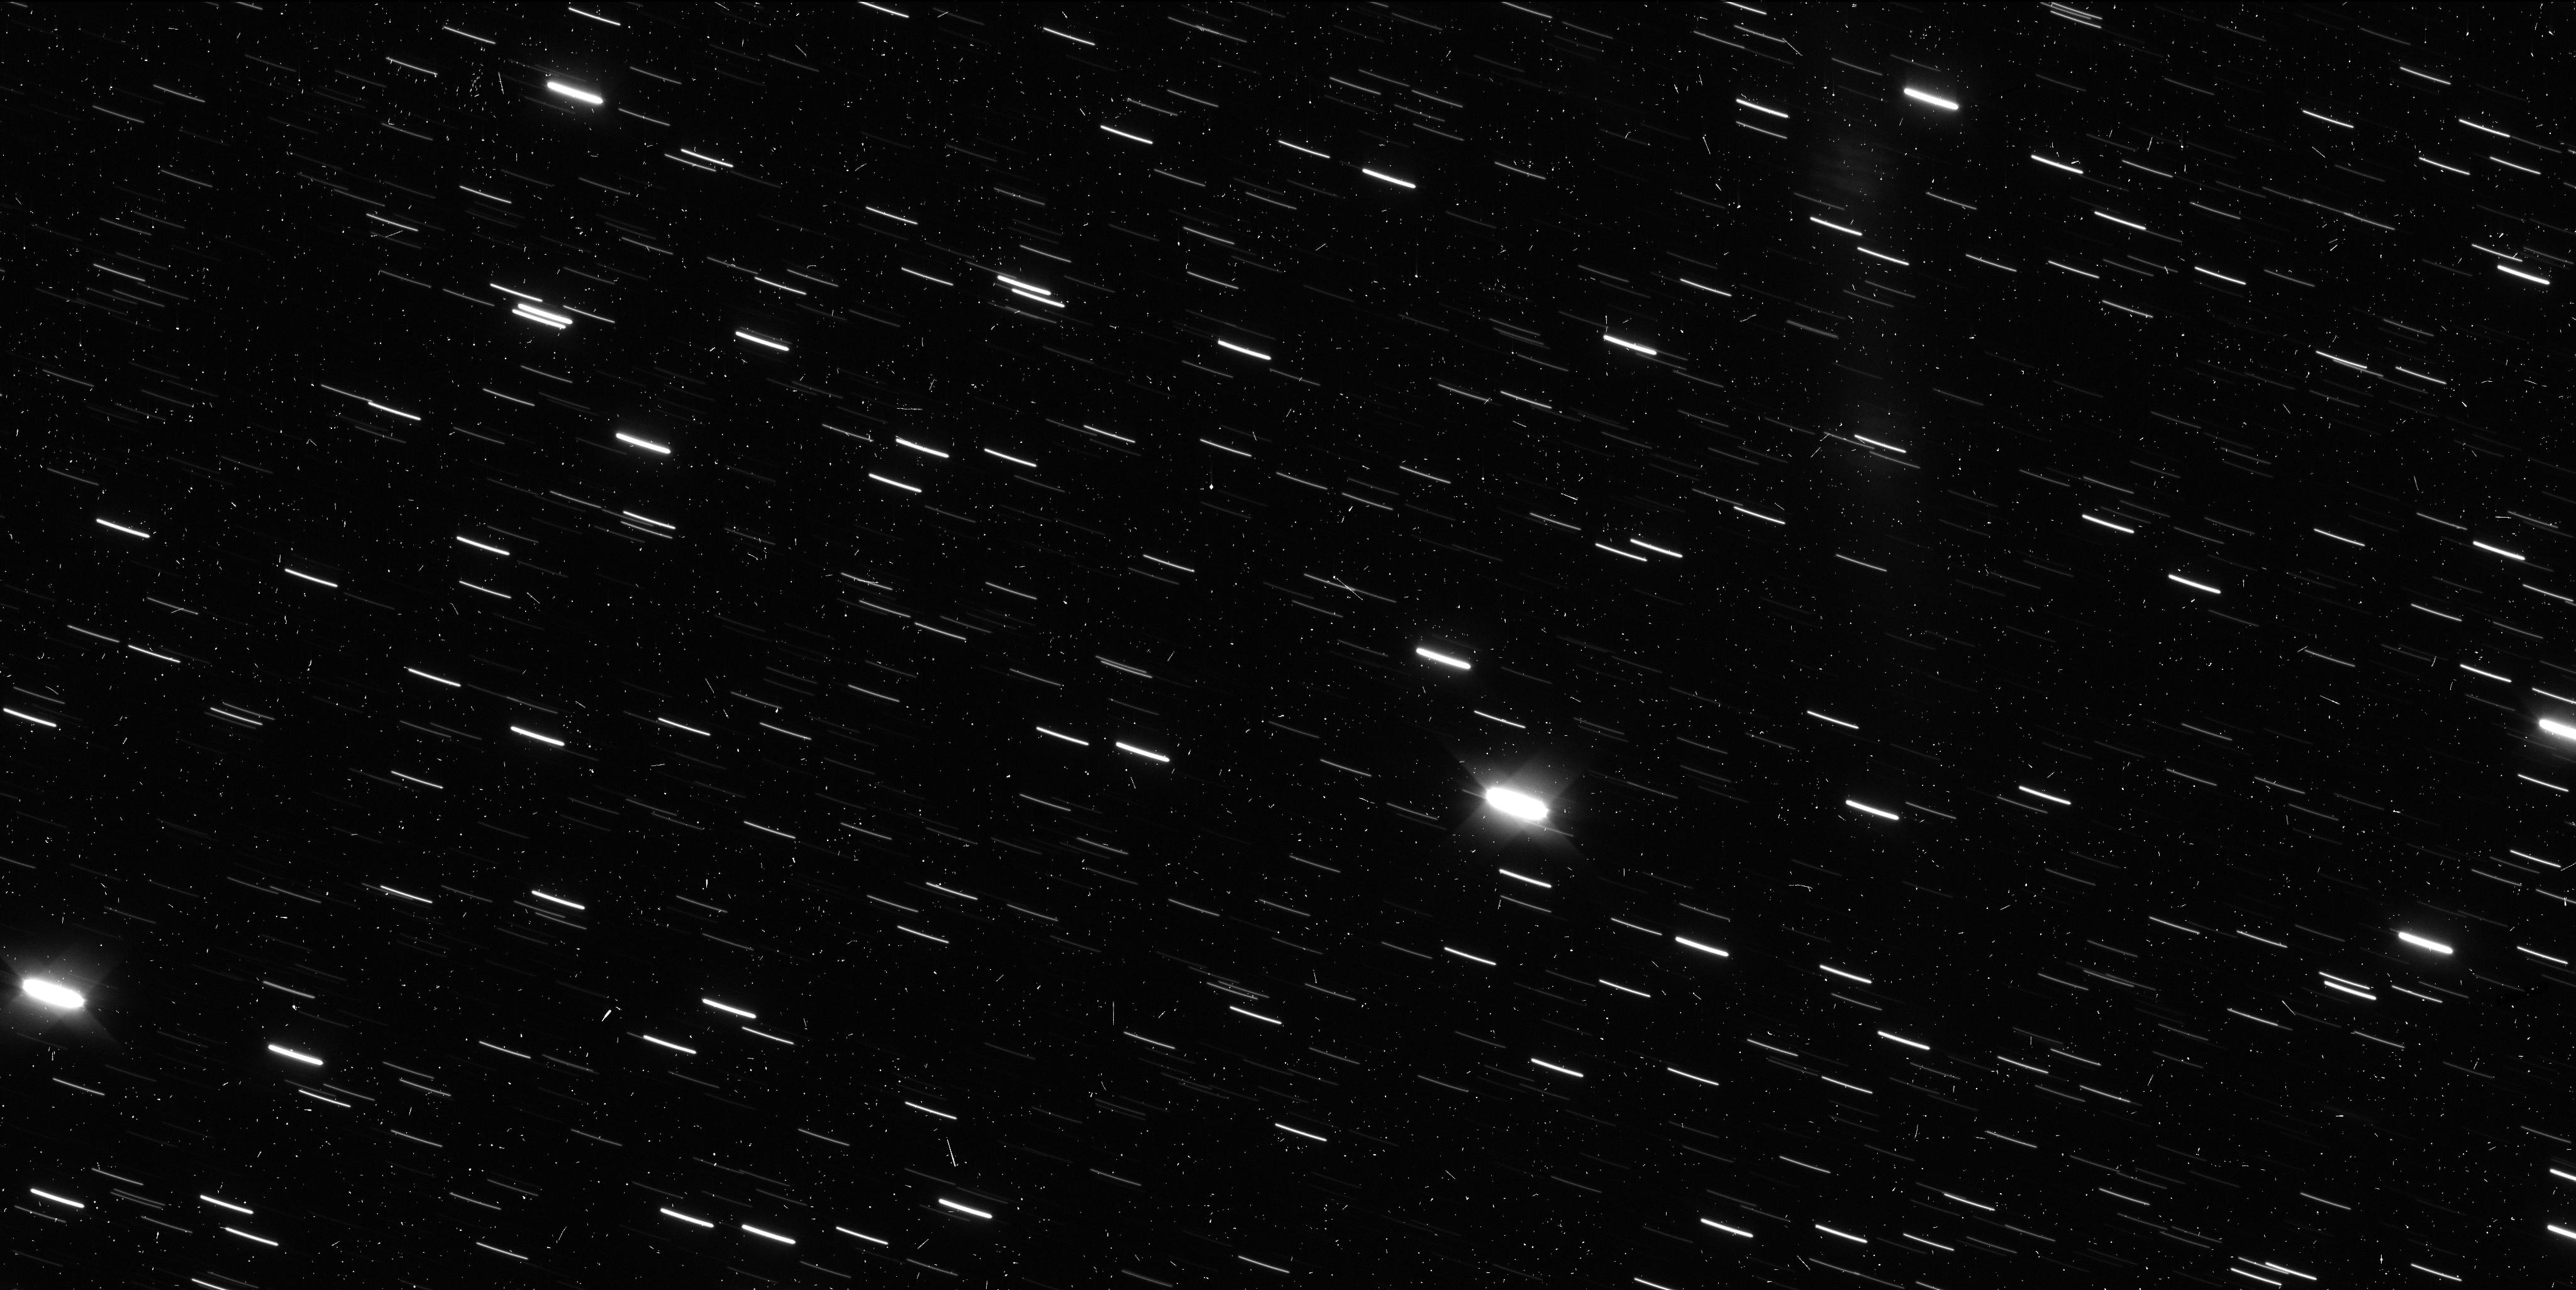
Target: I2-BOROSOV
Instrument: WFC3/UVIS
Filter: F350LP
Exposure: 6 min
Observation ID: ie9207zkq

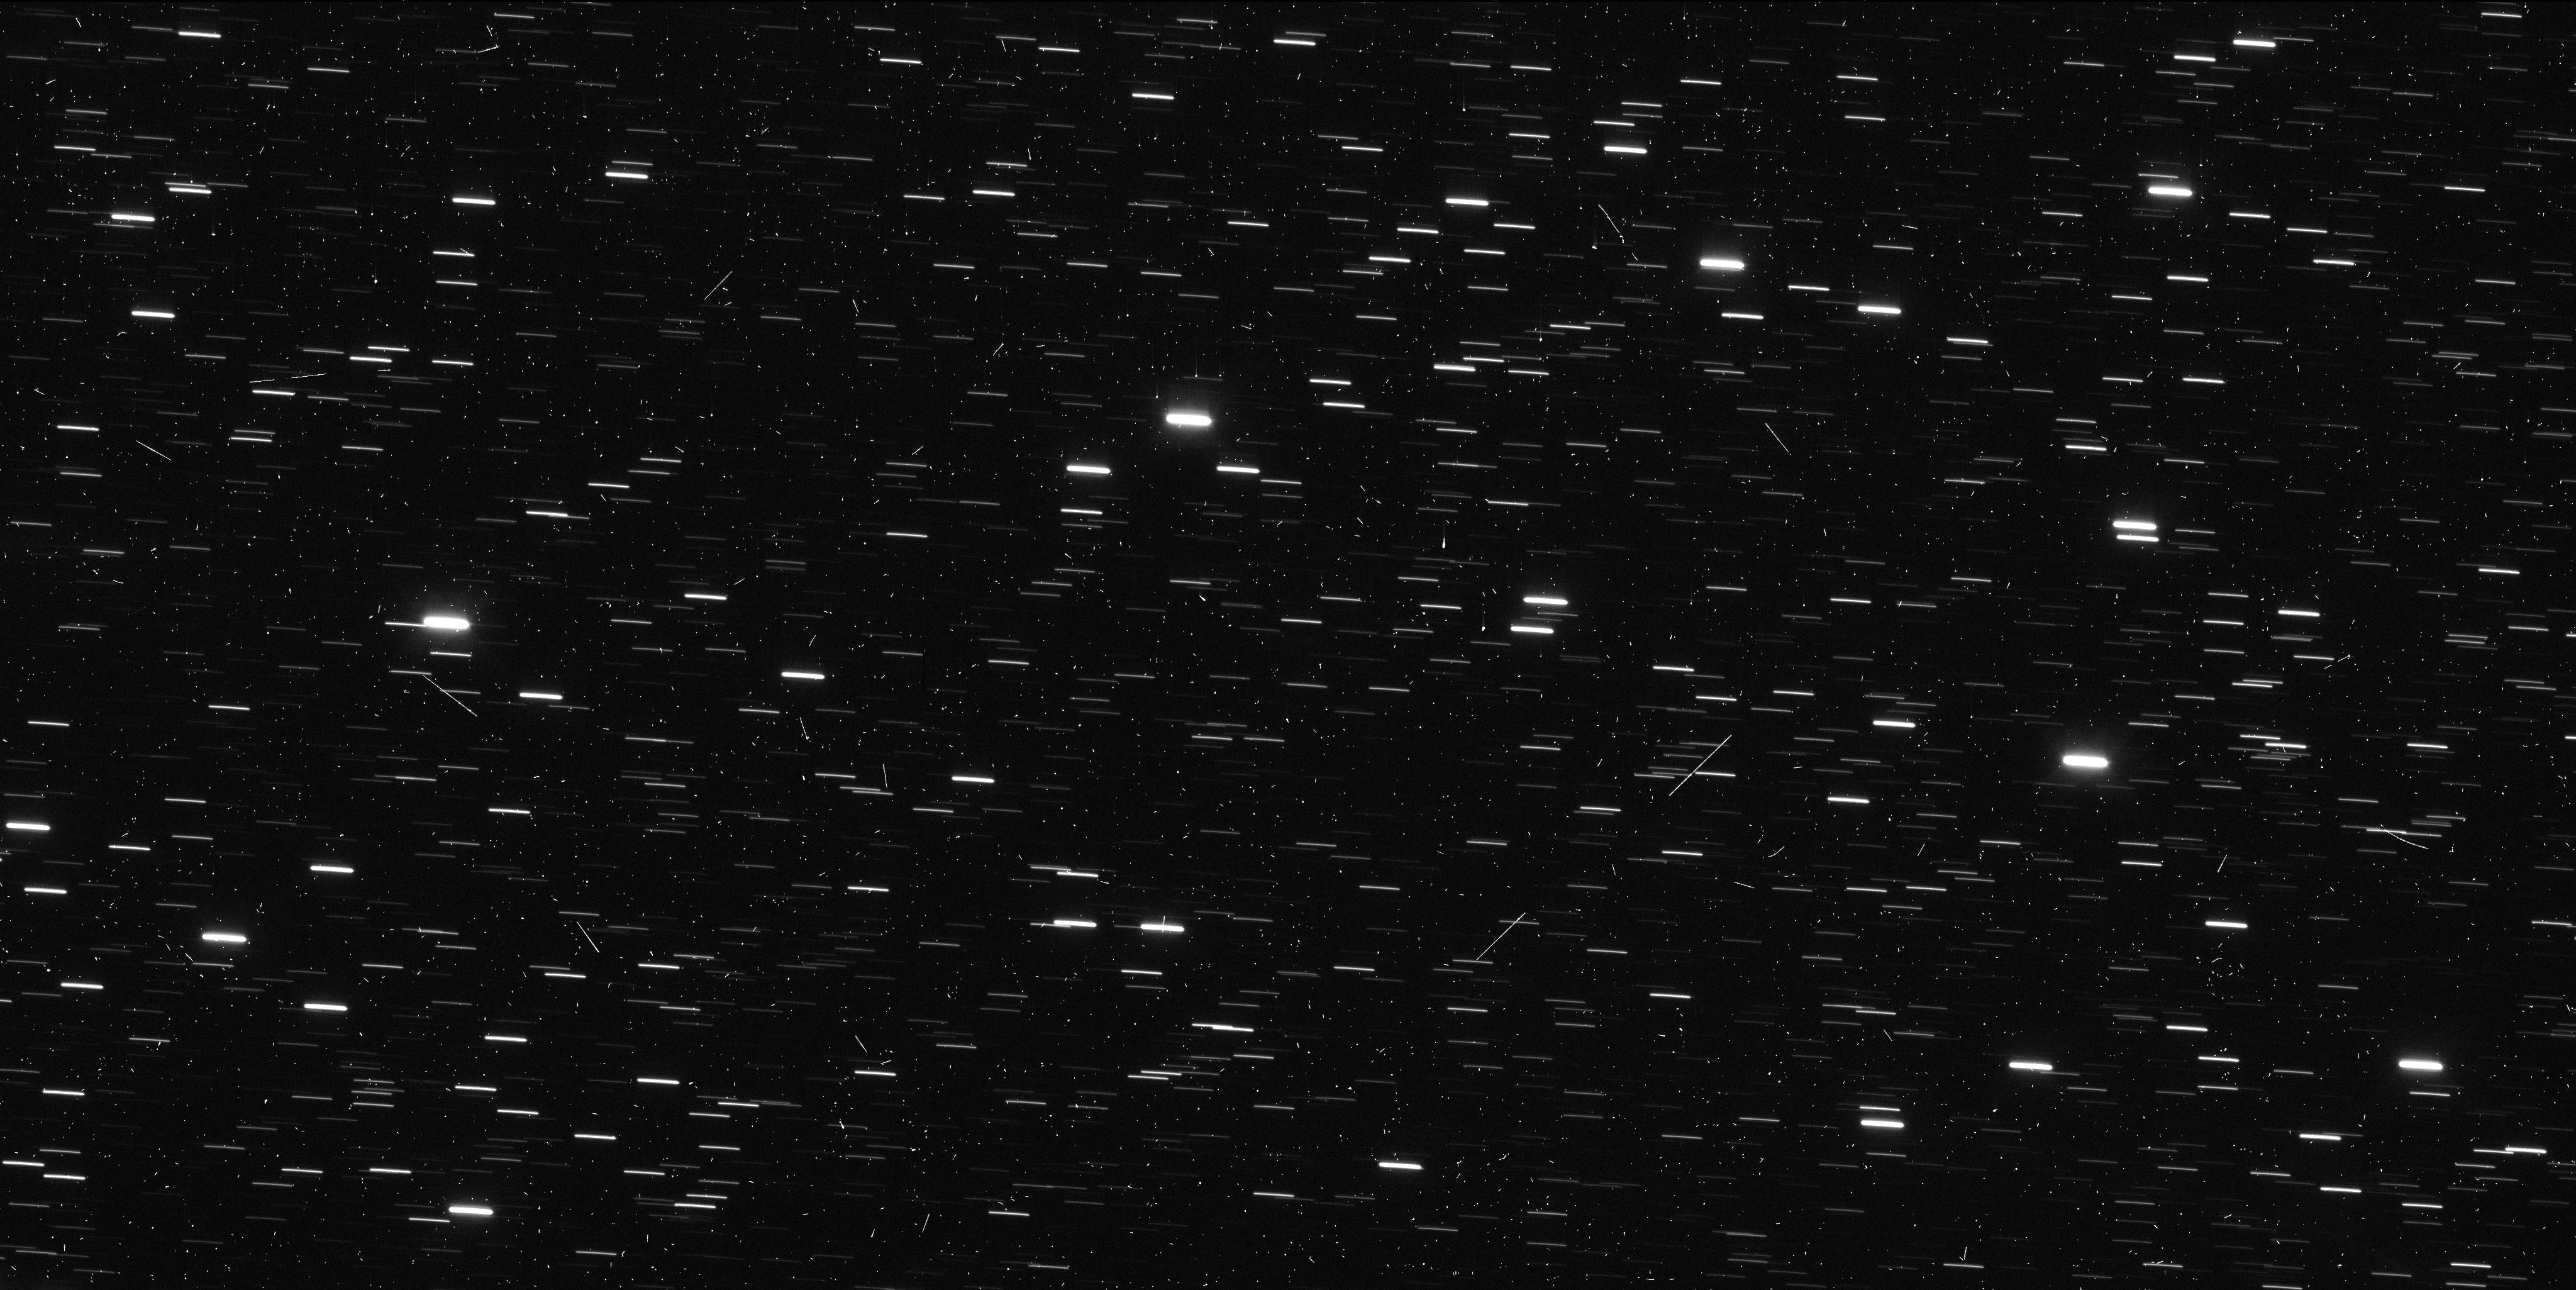
Target: I2-BOROSOV
Instrument: WFC3/UVIS
Filter: F350LP
Exposure: 6 min
Observation ID: ie9211tpq

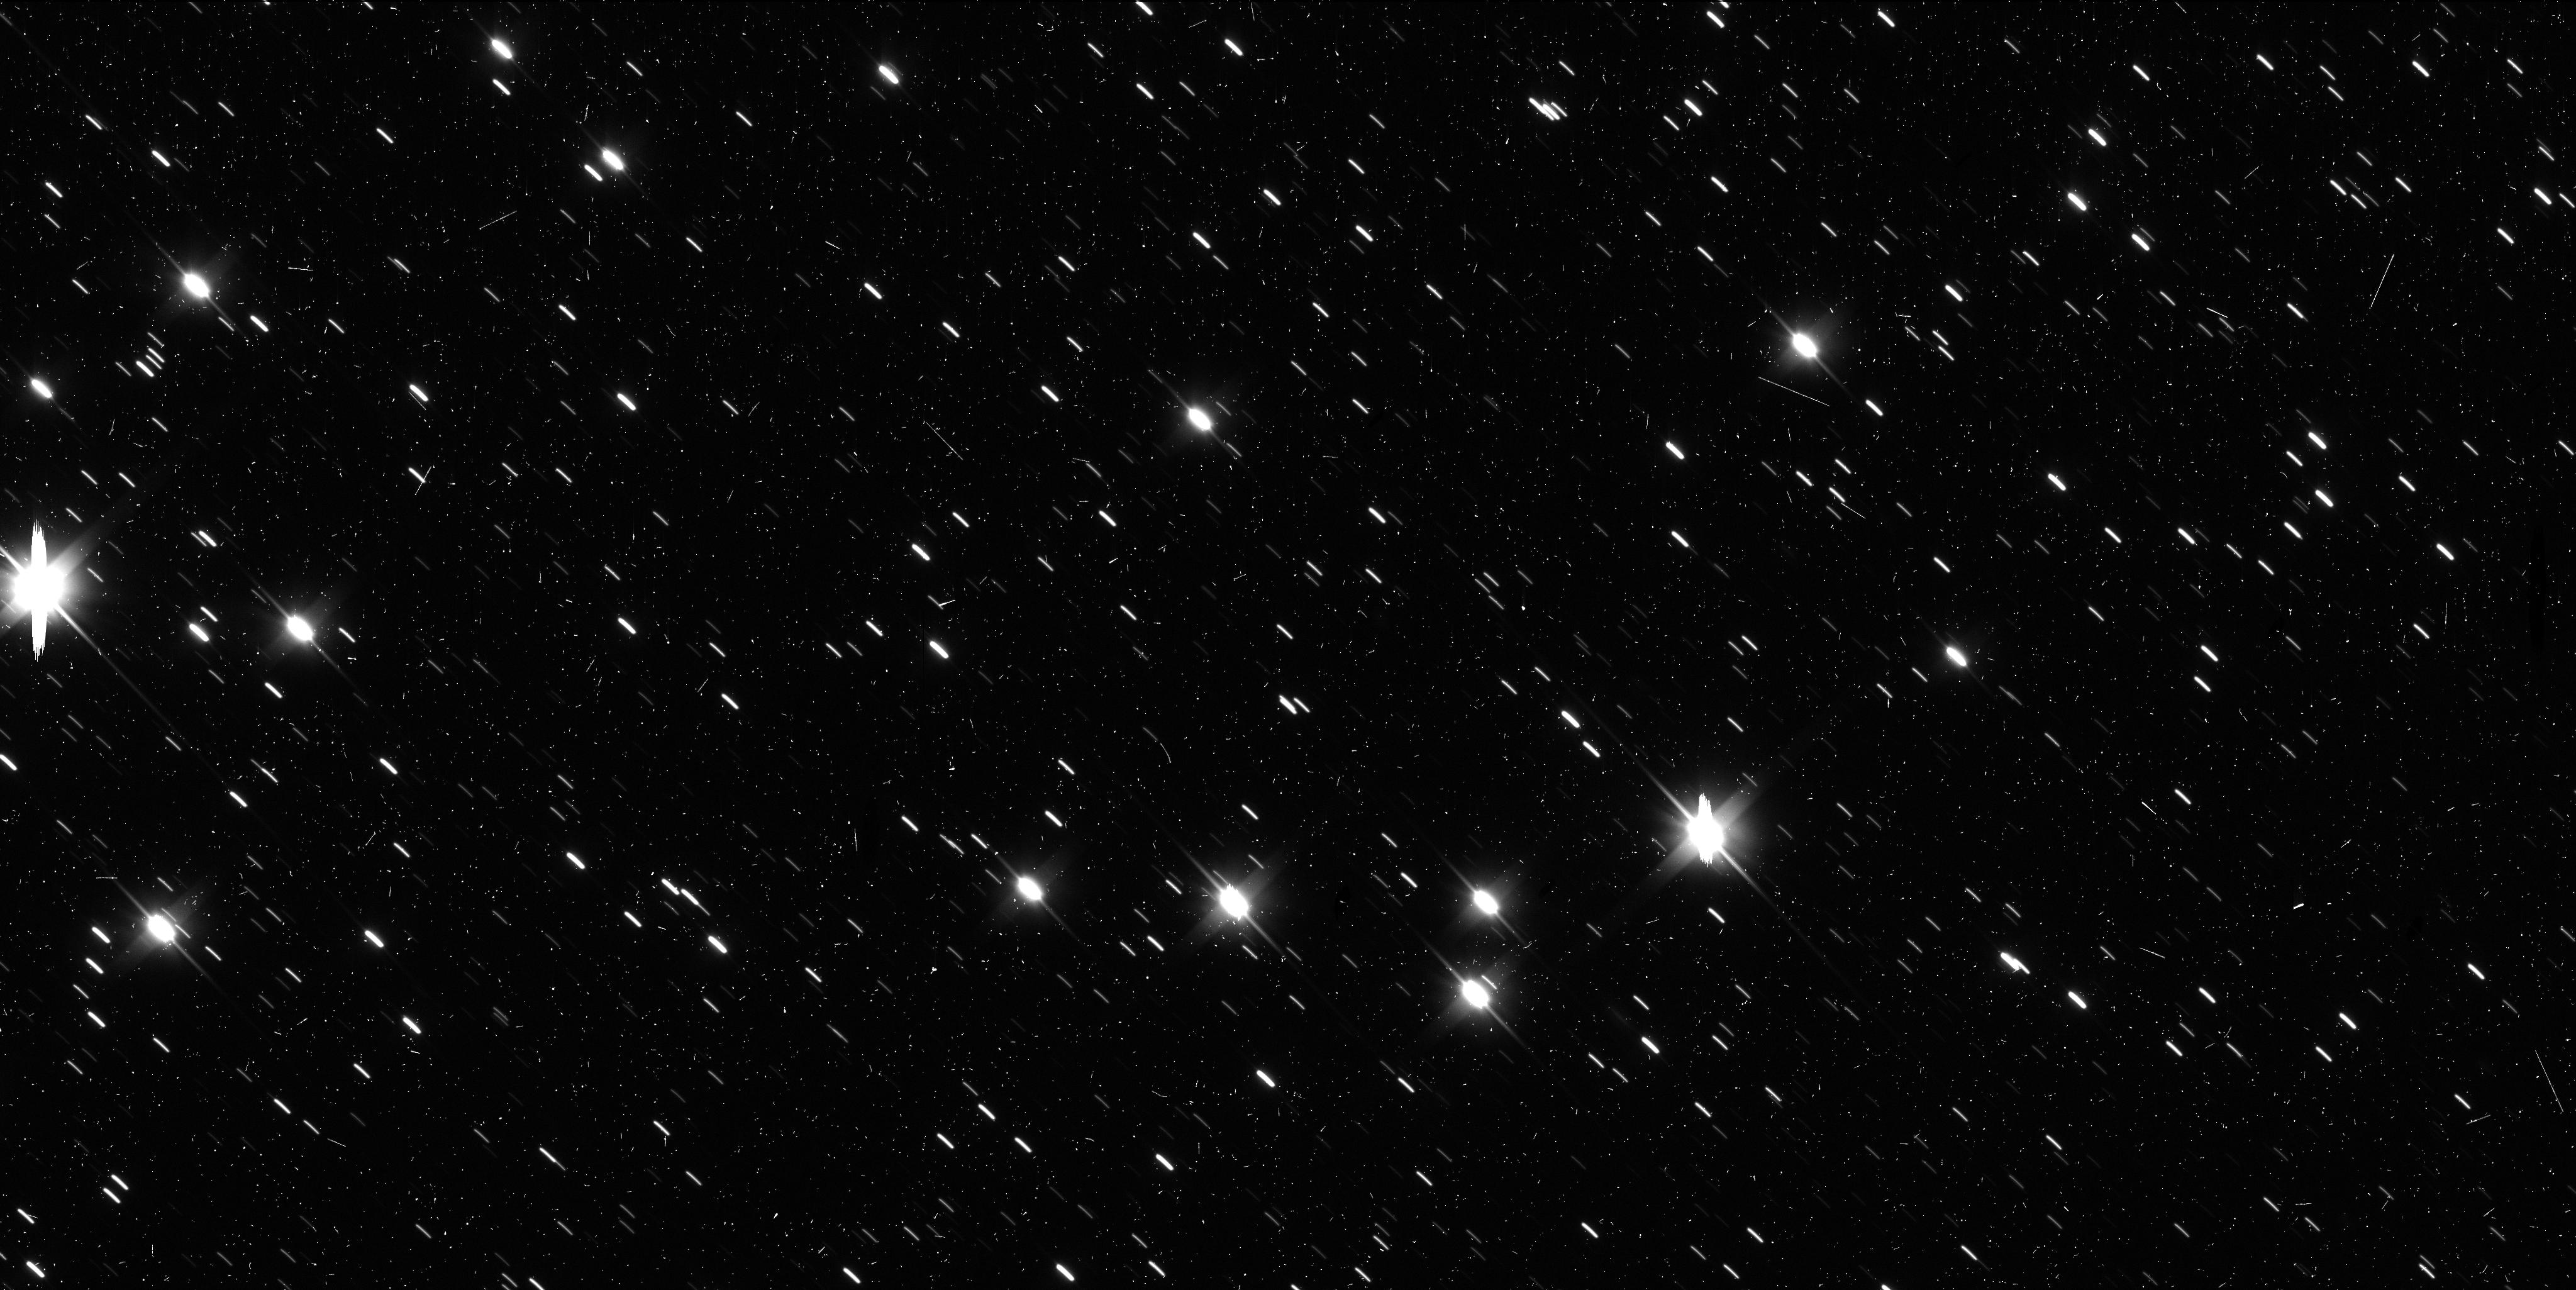
Target: I2-BOROSOV
Instrument: WFC3/UVIS
Filter: F350LP
Exposure: 6 min
Observation ID: ie9202o3q

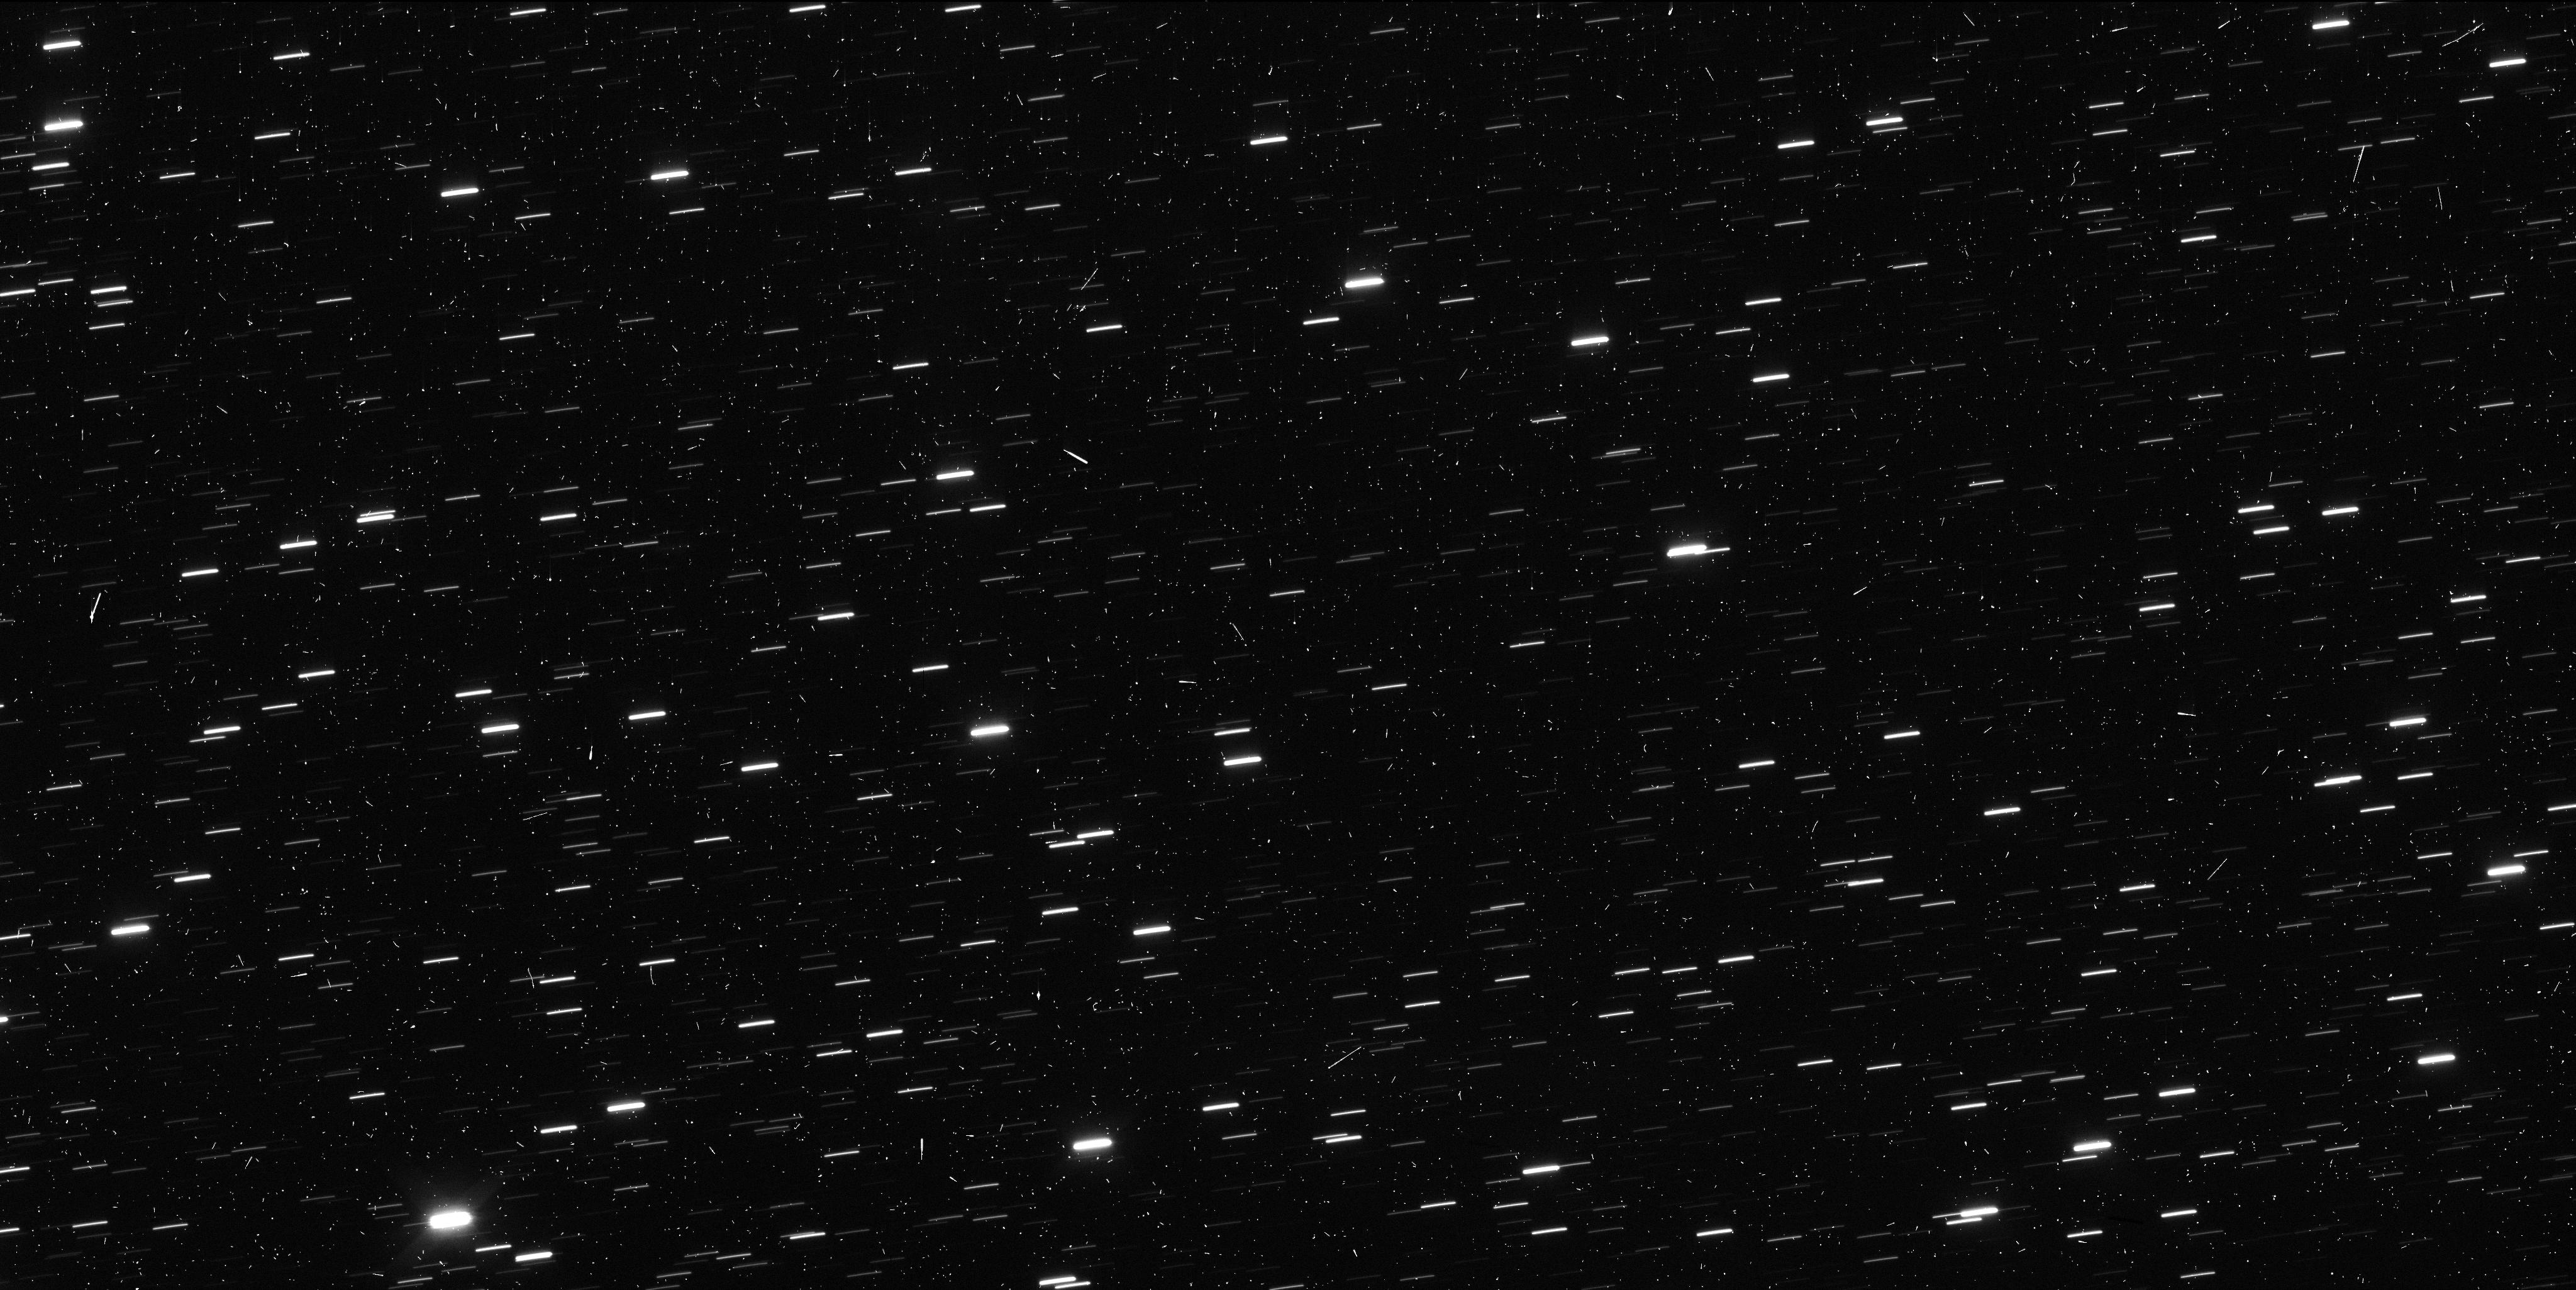
Target: I2-BOROSOV
Instrument: WFC3/UVIS
Filter: F350LP
Exposure: 6 min
Observation ID: ie9204kyq

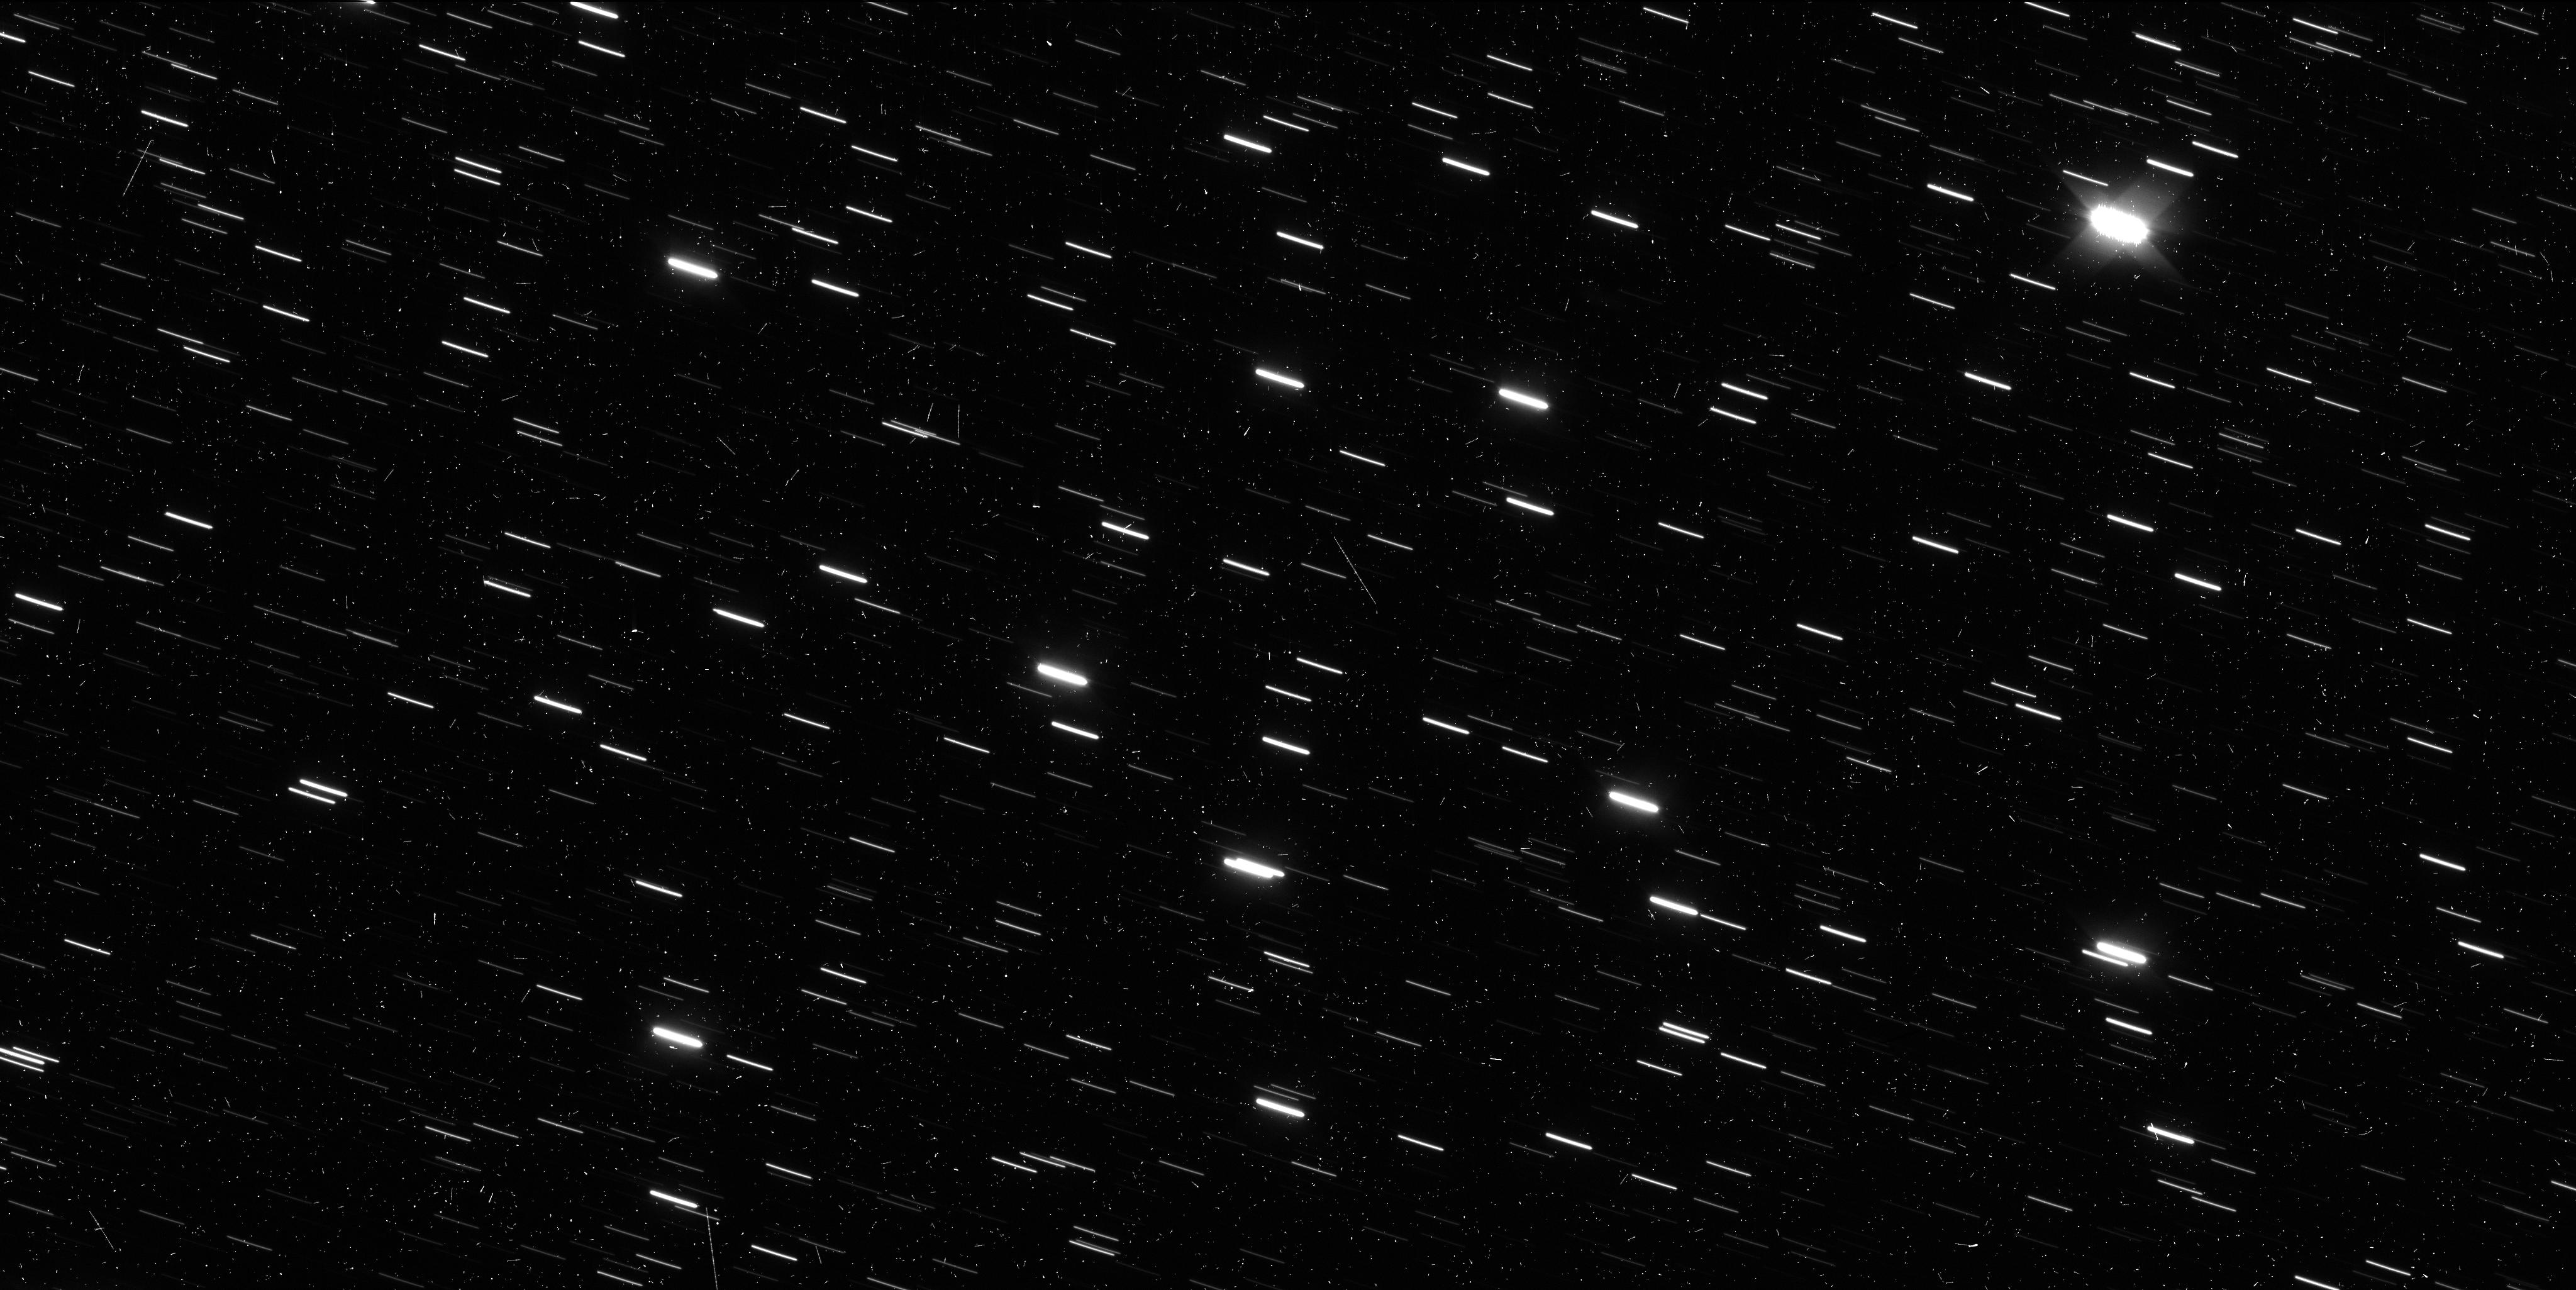
Target: I2-BOROSOV
Instrument: WFC3/UVIS
Filter: F350LP
Exposure: 6 min
Observation ID: ie9209e6q

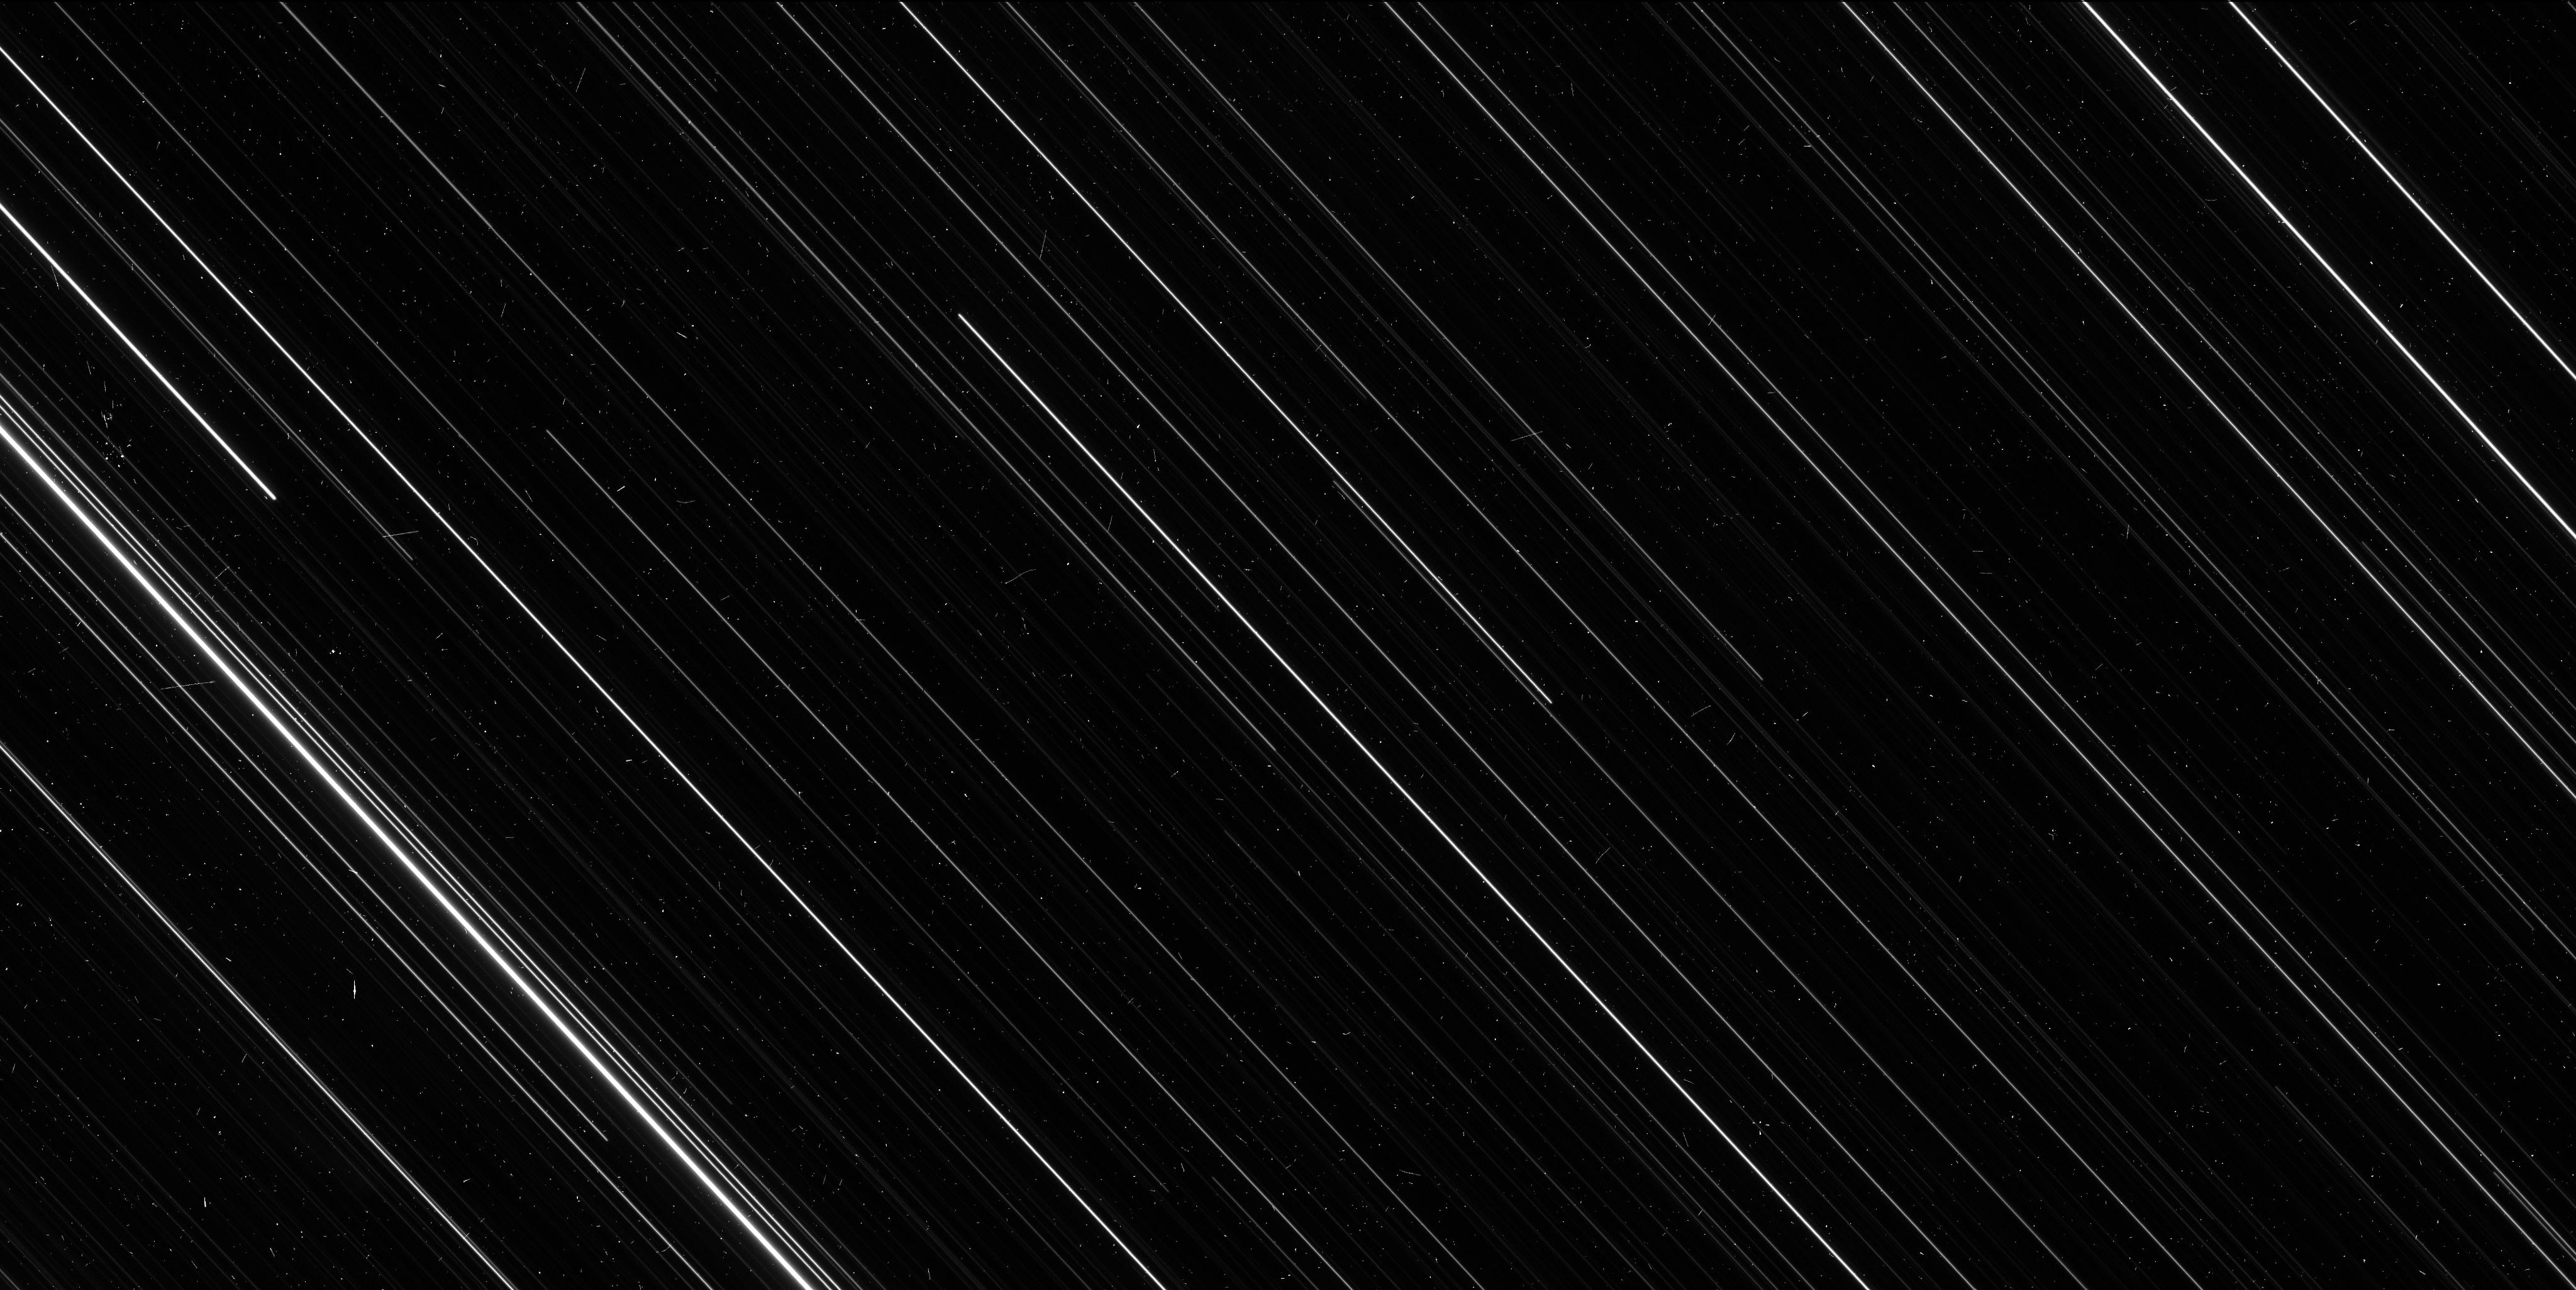
Target: I2-BOROSOV
Instrument: WFC3/UVIS
Filter: F350LP
Exposure: 6 min
Observation ID: ie9205eiq

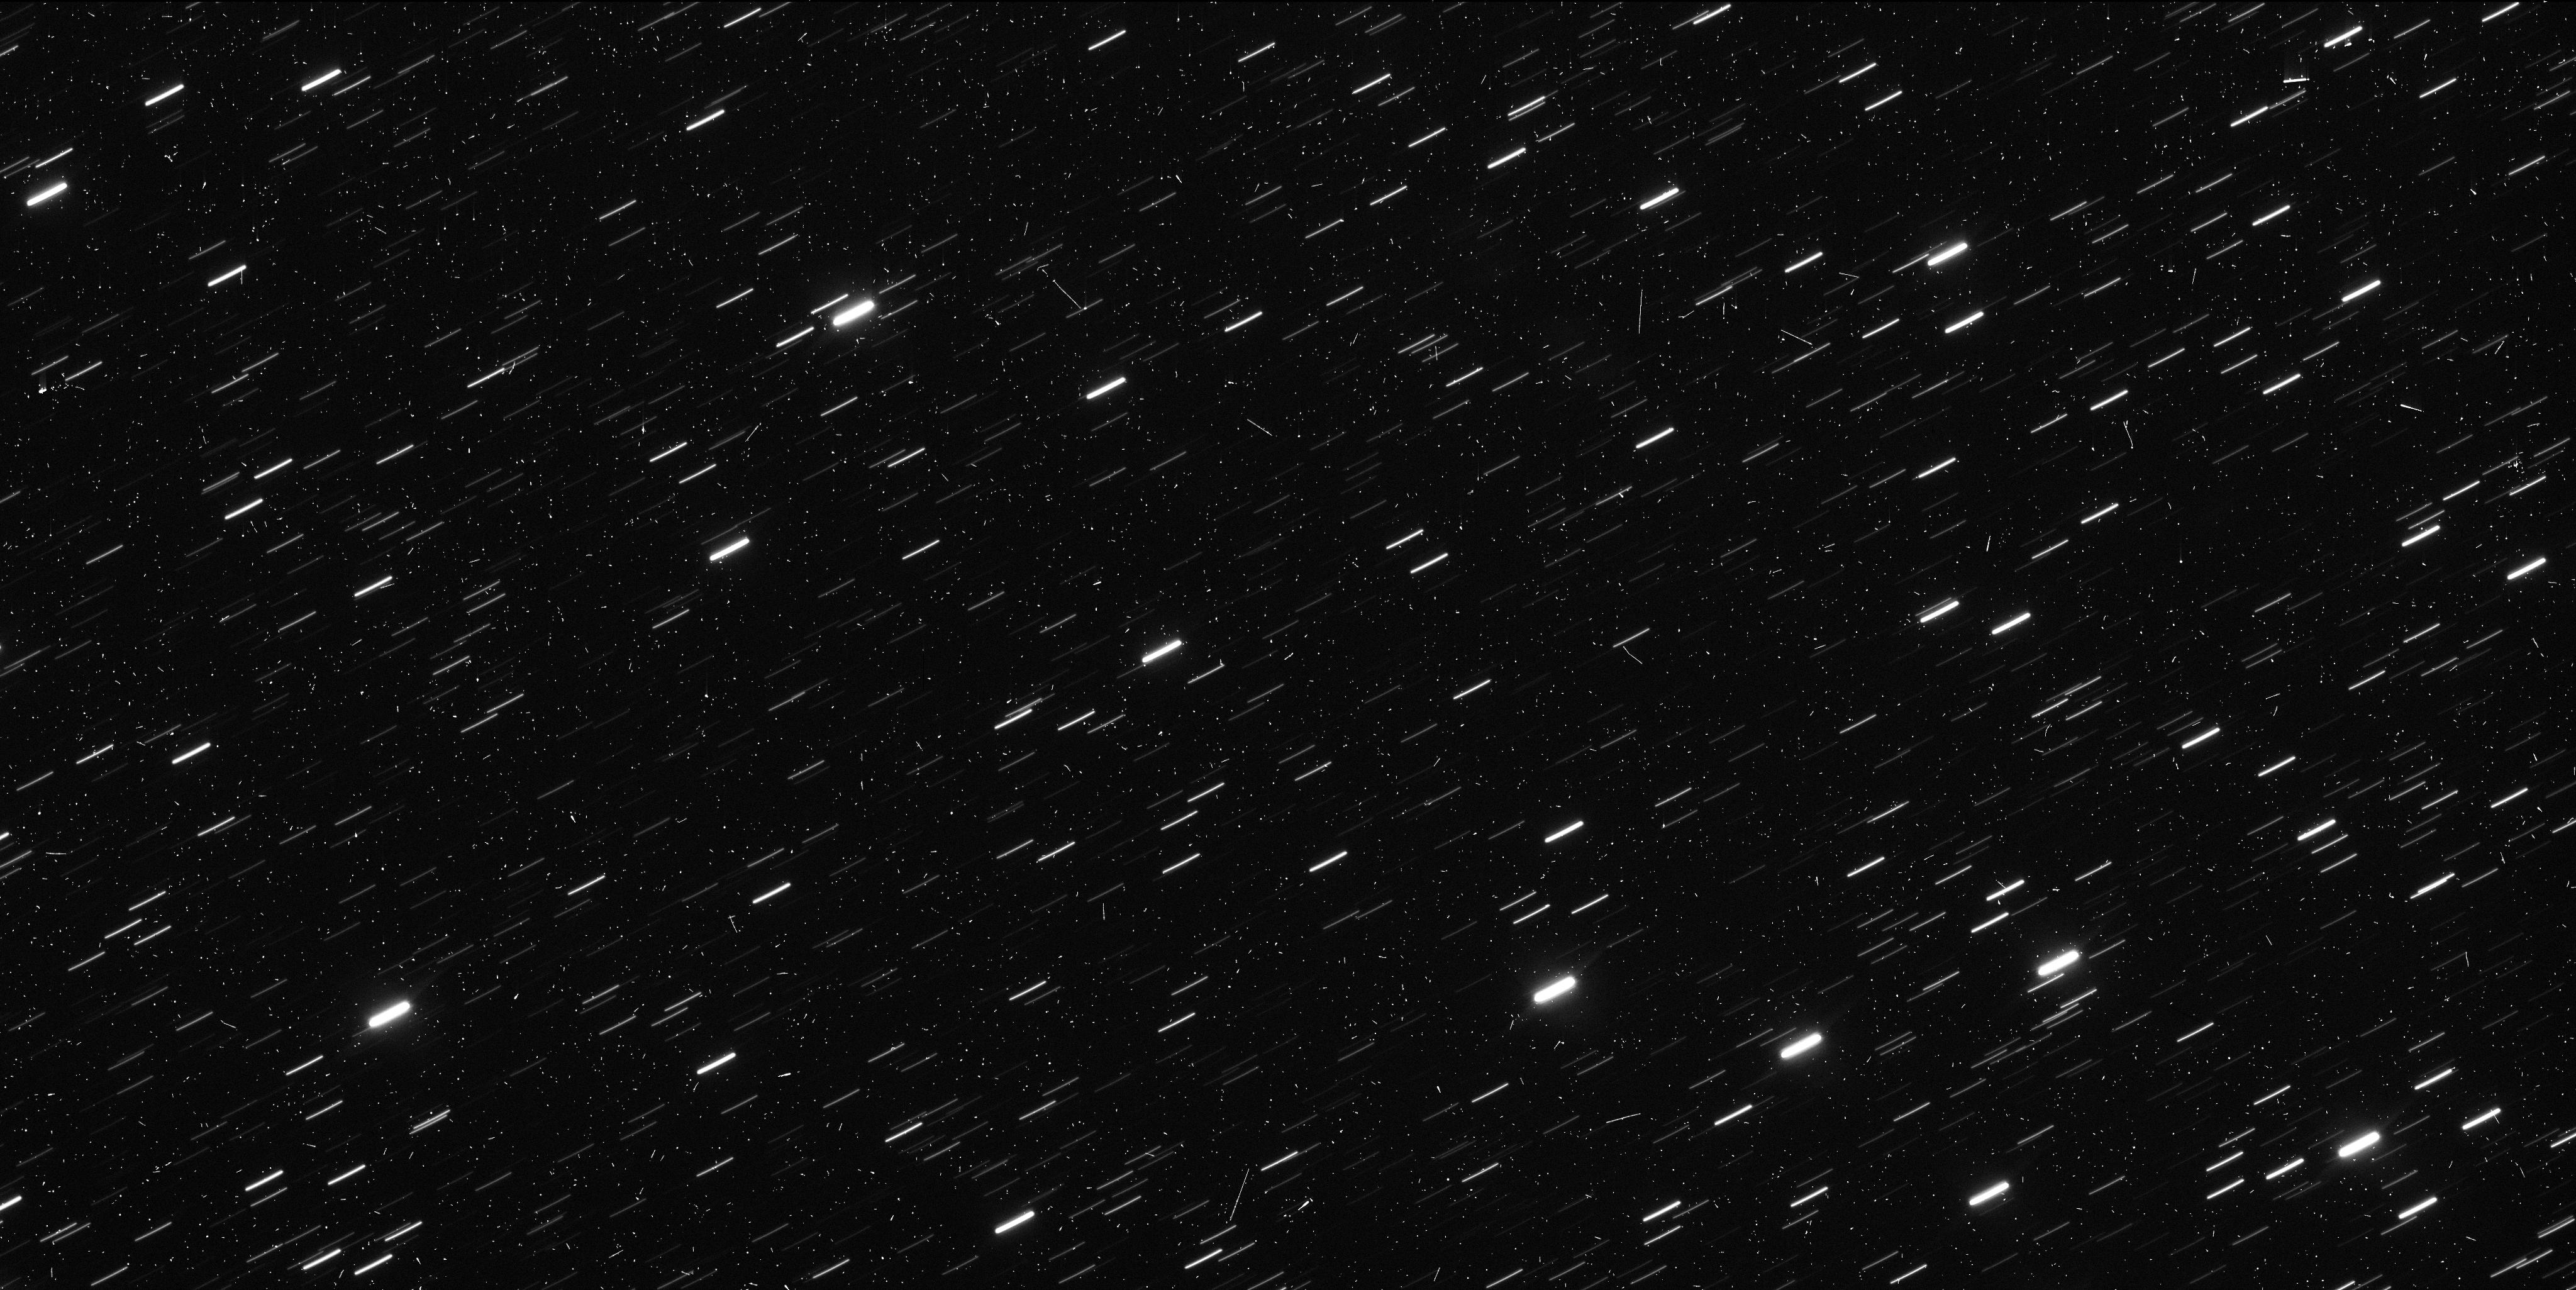
Target: I2-BOROSOV
Instrument: WFC3/UVIS
Filter: F350LP
Exposure: 6 min
Observation ID: ie9203x6q

Tracking the Outbound Motion of Interstellar Comet 2I/Borisov. (PI: Meech, Karen J.)

We are requesting 10 orbits to (1) perform high precision astrometry on the outbound orbit to model the non-gravitational acceleration and model the activity drivers; (2) confirm the rotation period detected in the previous HST program 16043, but with better contrast to get the nucleus axis ratio; (3) use the jets detected in the HST data to constrain the rotation pole; and (4) to observe the Earth's orbit plane crossing to analyze the activity profile of the large dust grains. For these observations we will use WFC3/UVIS imaging with F350LP passband. This request is to obtain data during 2020 March-September and the only way to secure this time is through a mid-cycle request.